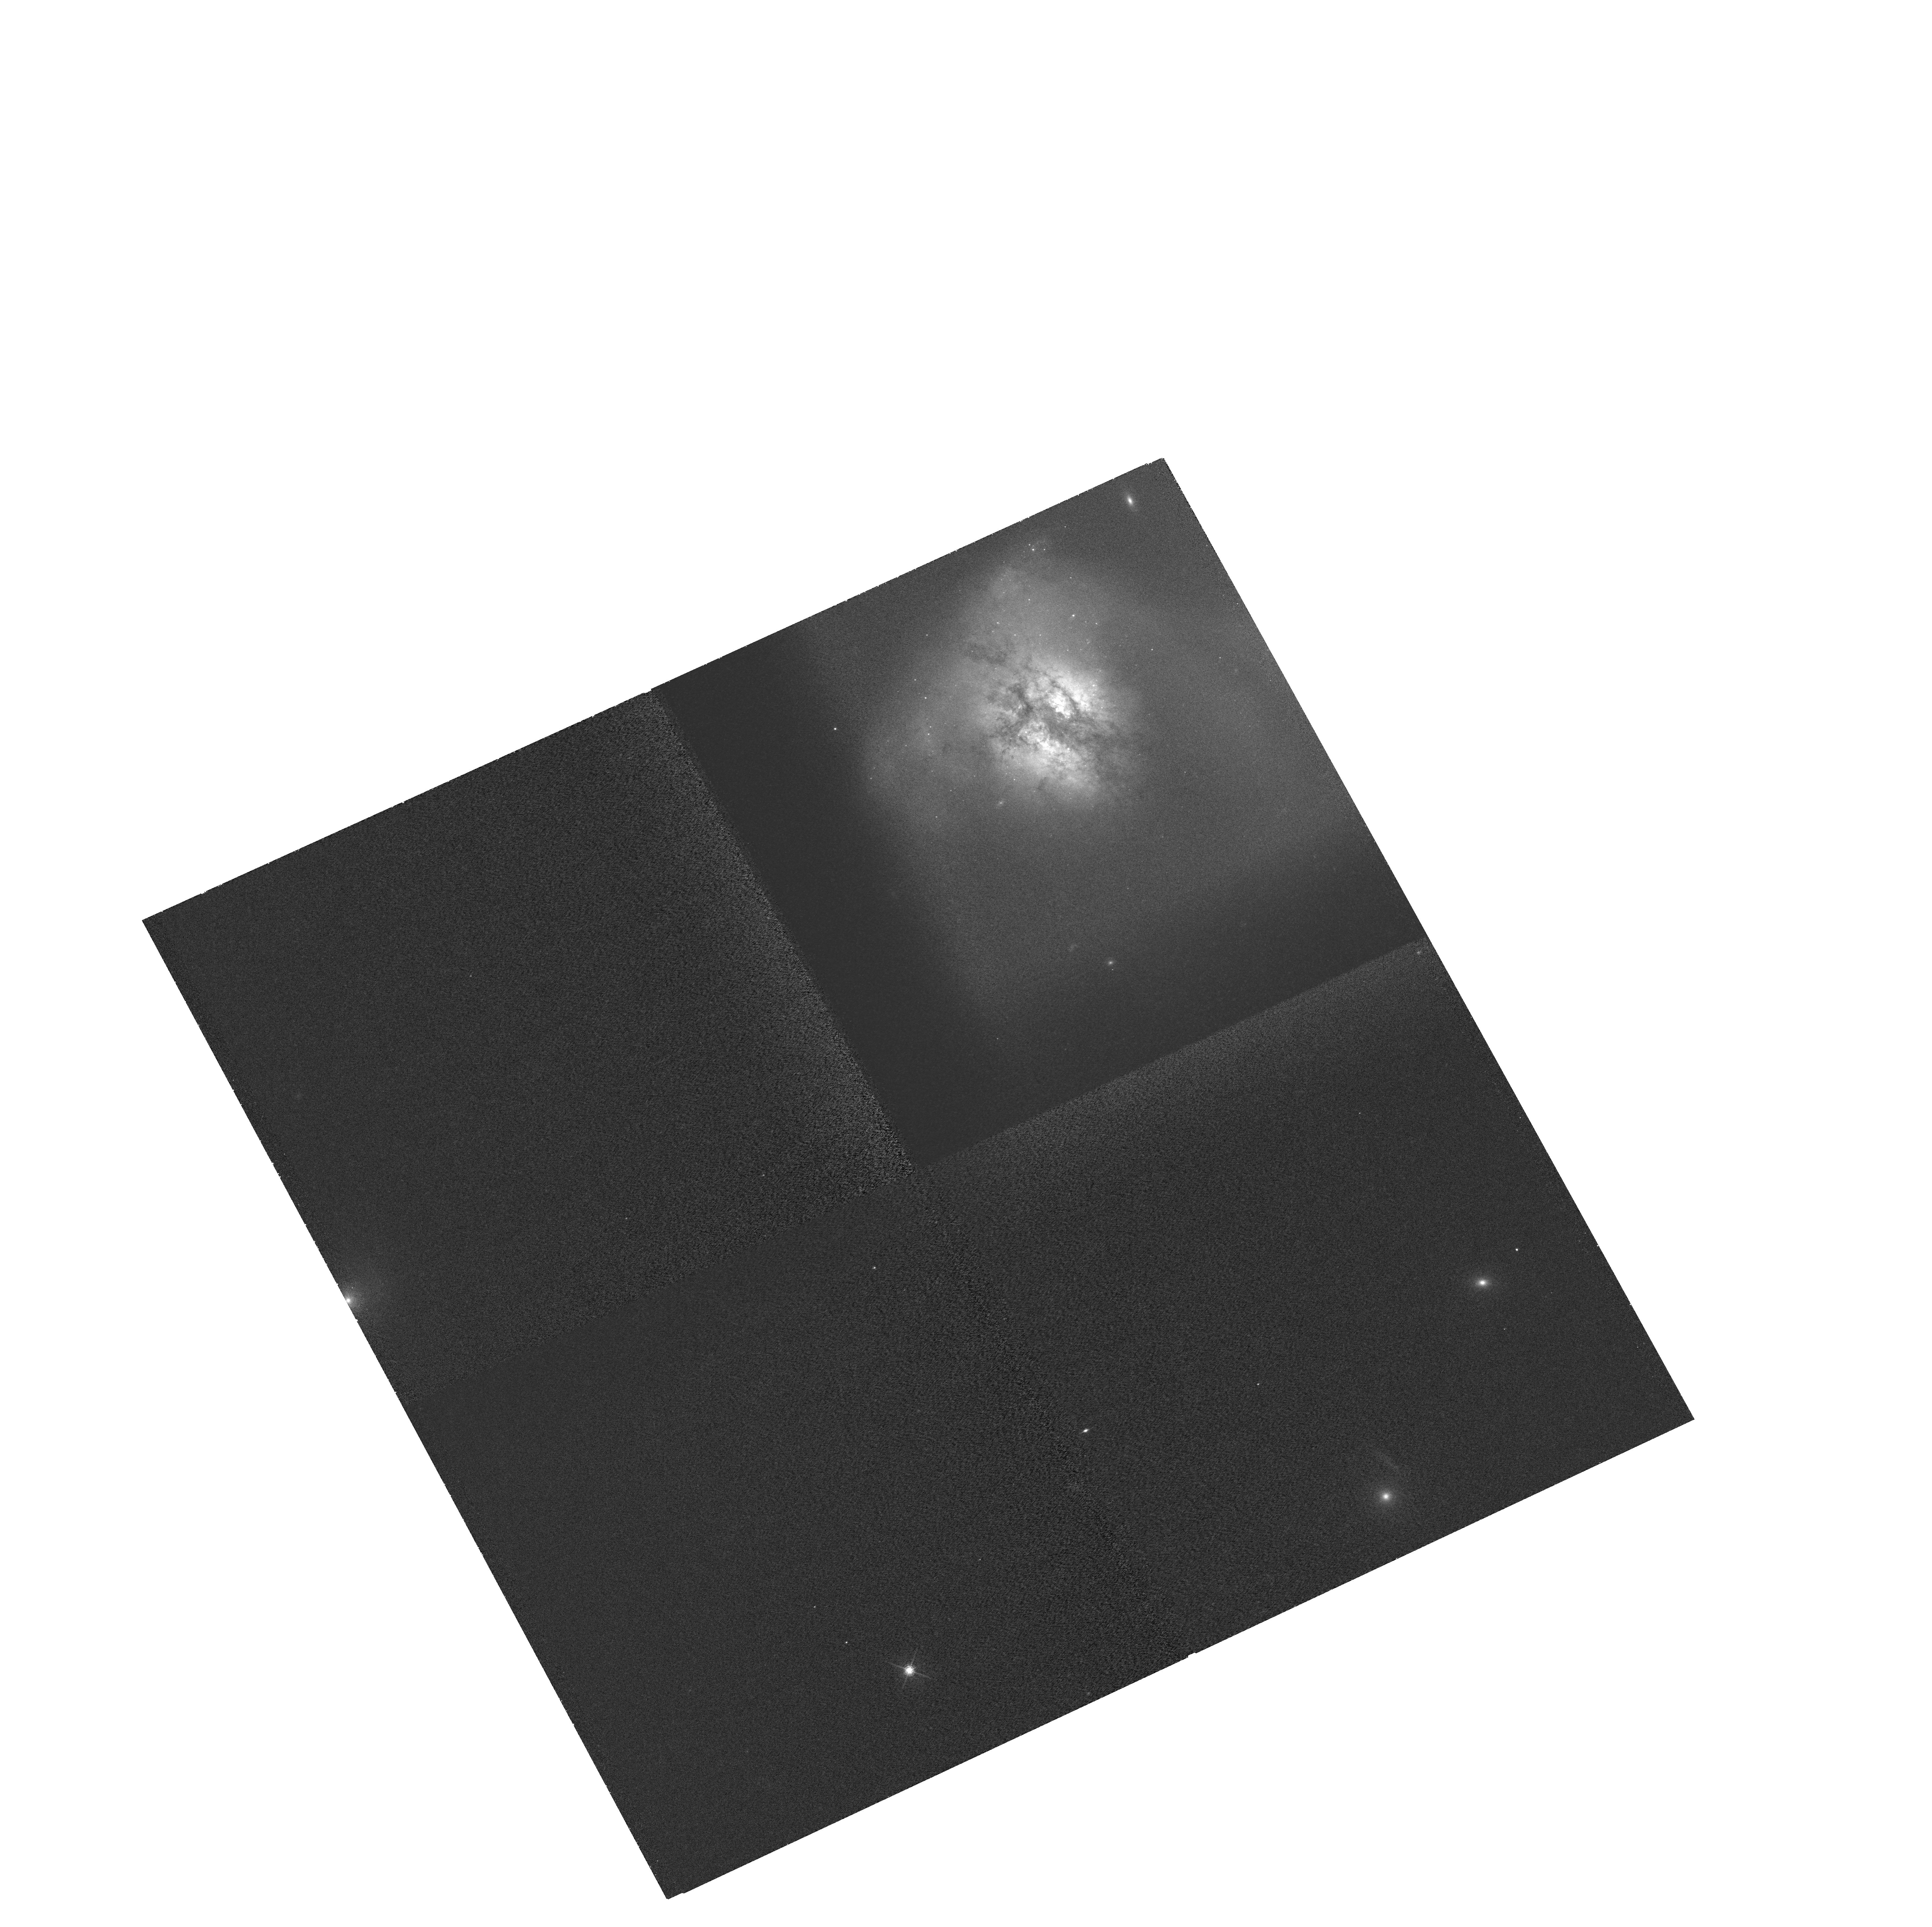
Target: ARP220. Instrument: WFC3/UVIS. Filter: FQ508N. Exposure: 2.1 h. Observation ID: hst_12552_02_wfc3_uvis_fq508n_ibsx02

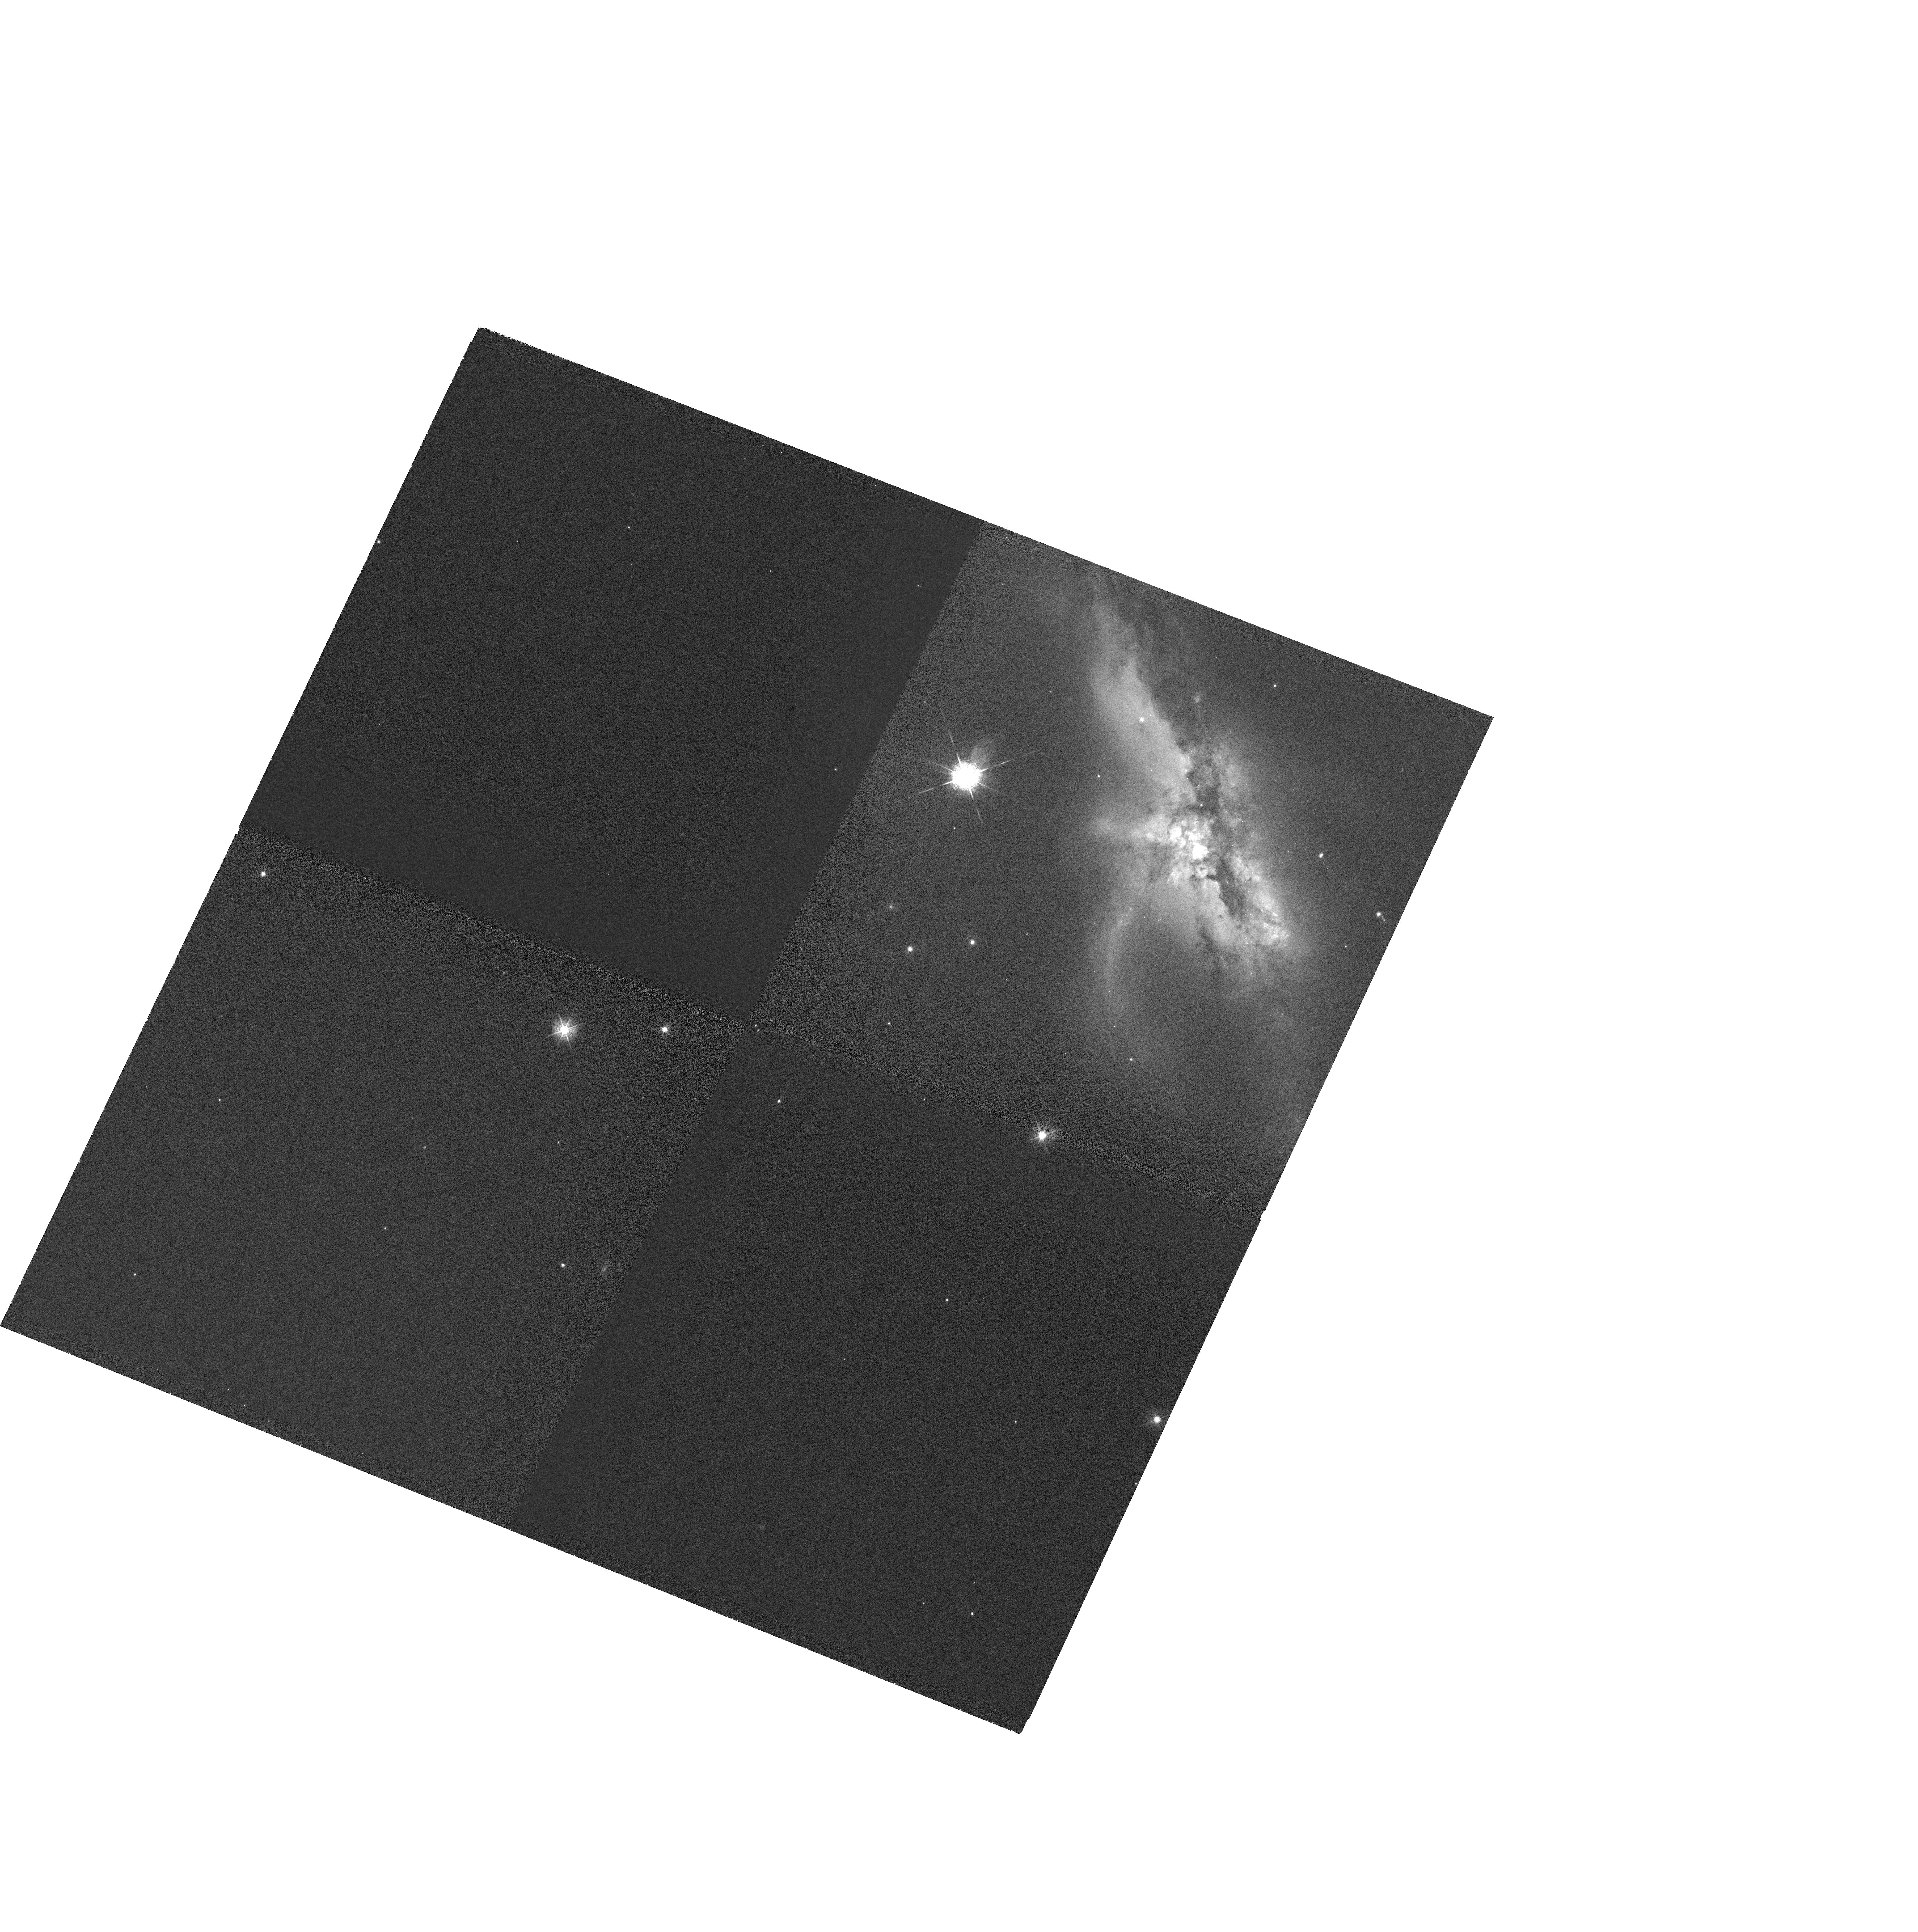
Target: NGC6240. Instrument: WFC3/UVIS. Filter: FQ387N. Exposure: 2.1 h. Observation ID: hst_12552_03_wfc3_uvis_fq492n_ibsx03

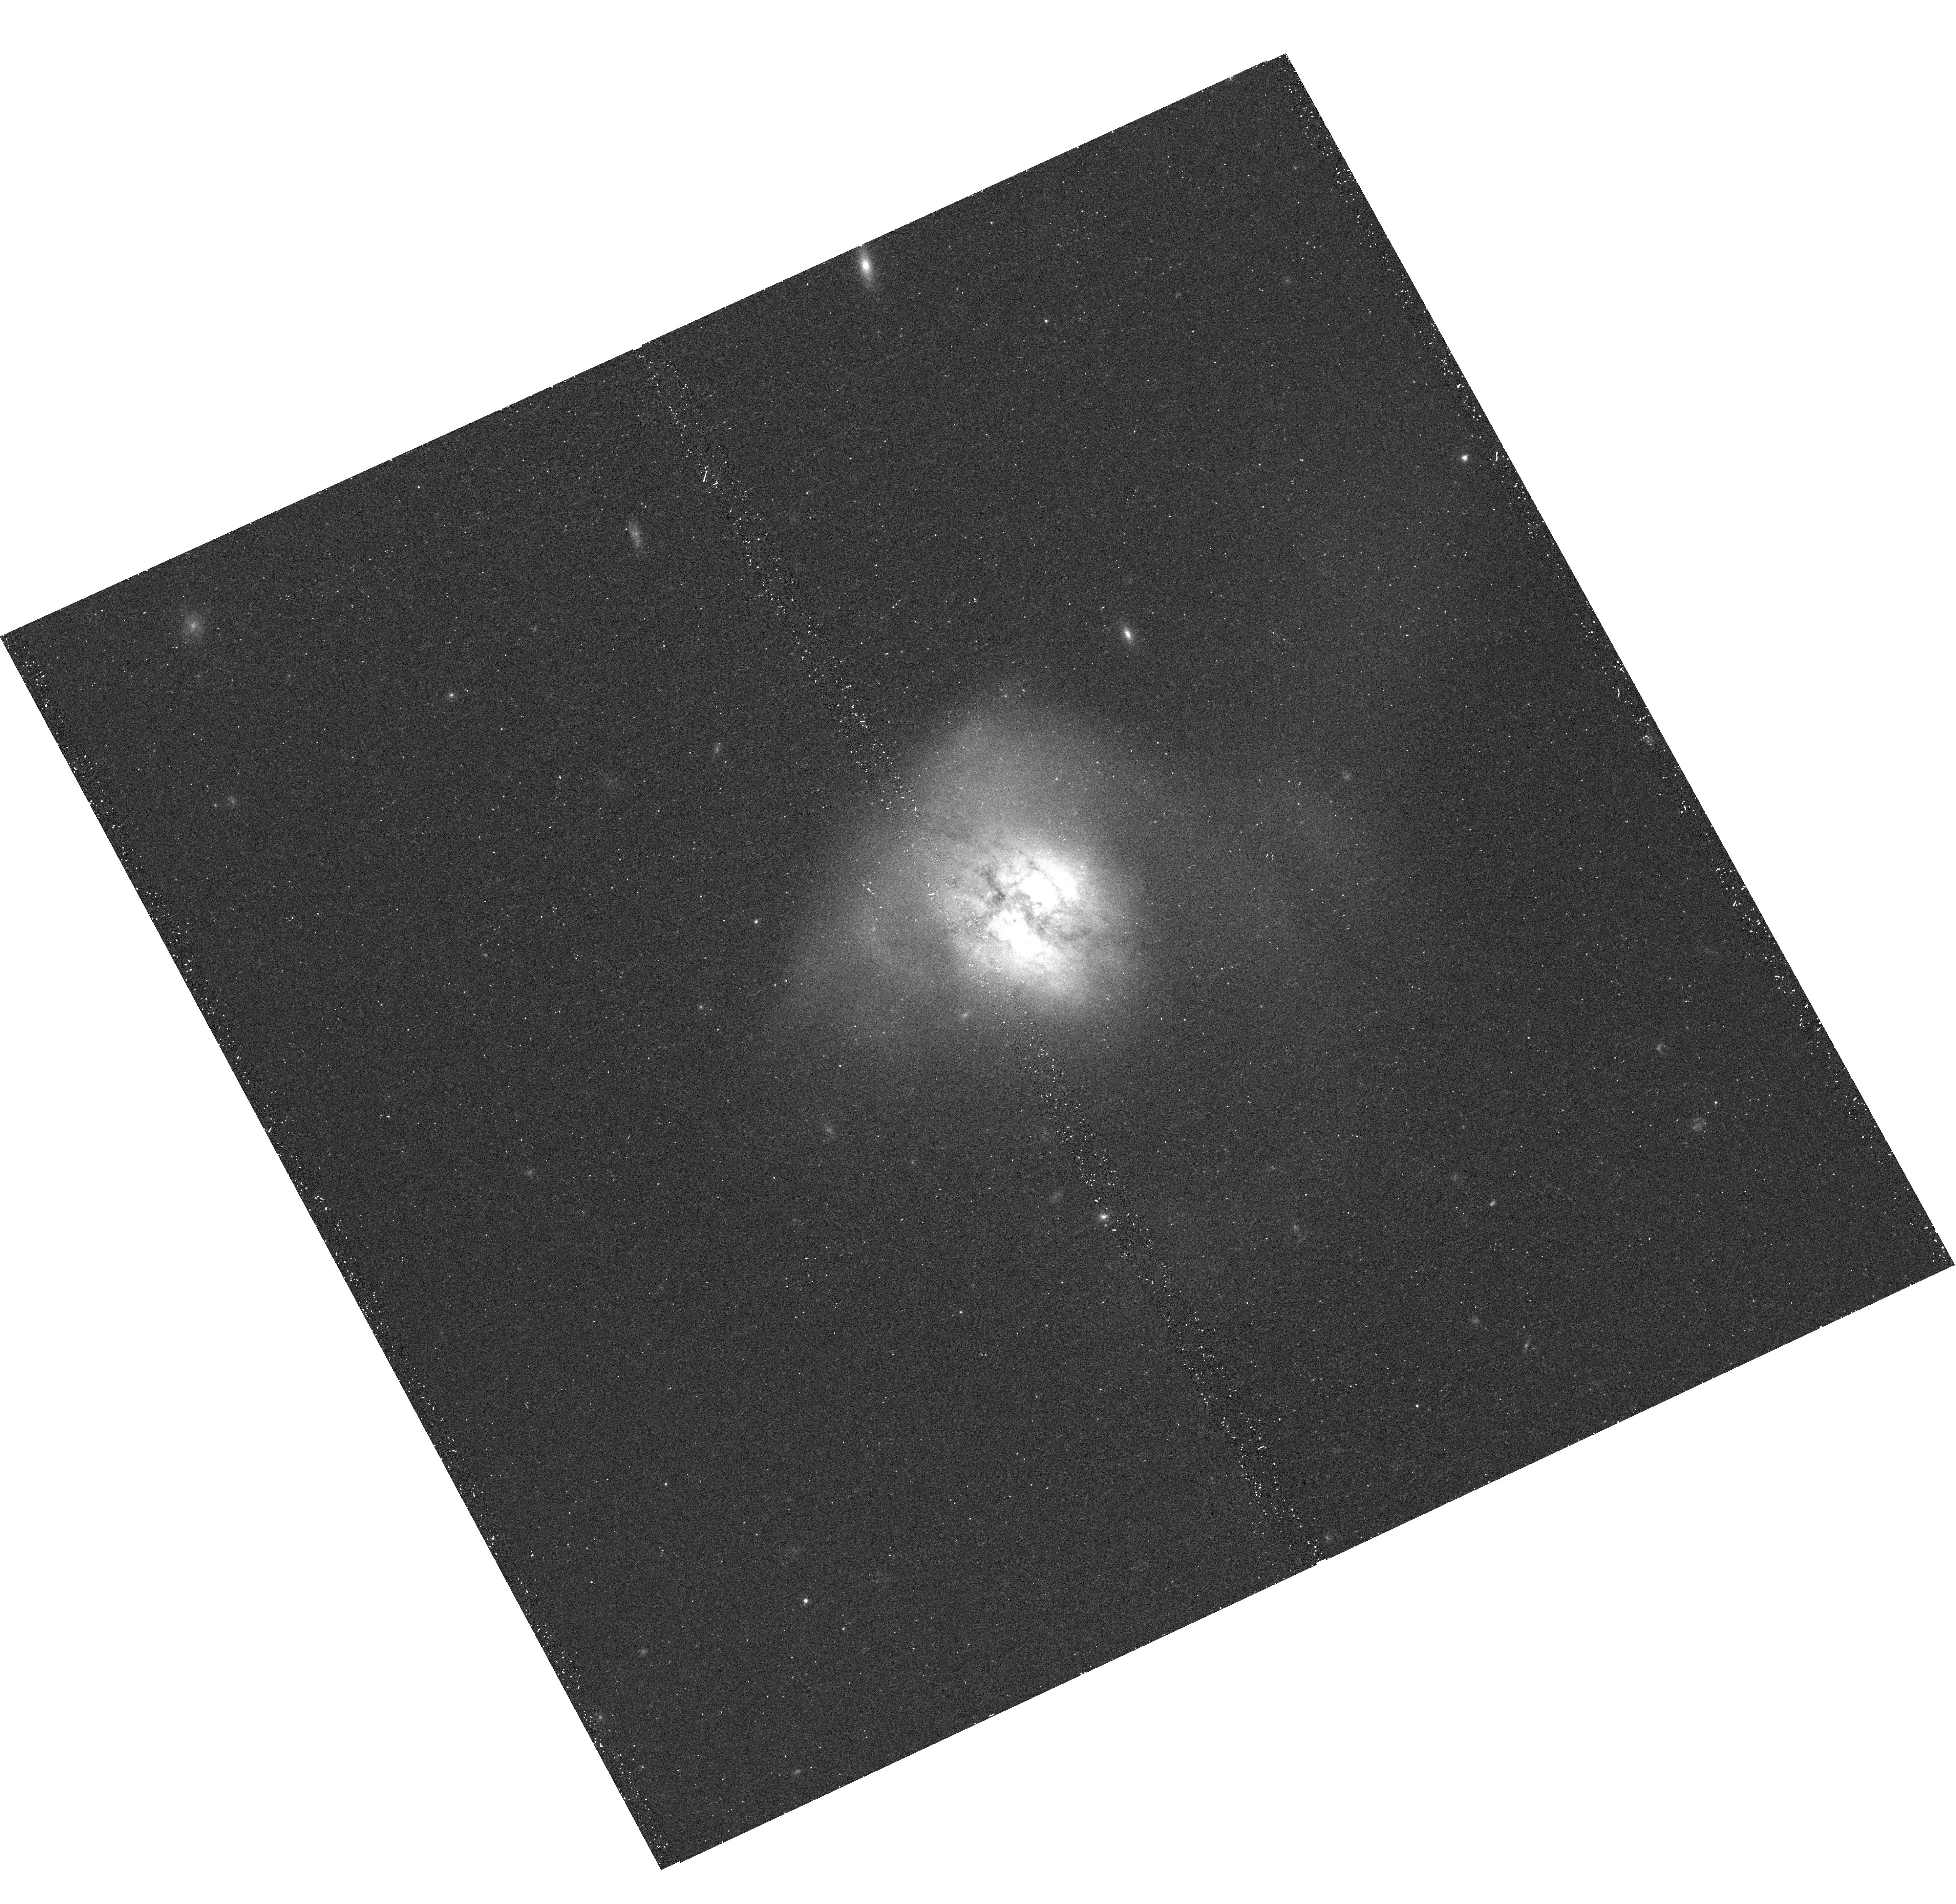
Target: ARP220. Instrument: WFC3/UVIS. Filter: F680N. Exposure: 18 min. Observation ID: hst_12552_02_wfc3_uvis_f680n_ibsx02

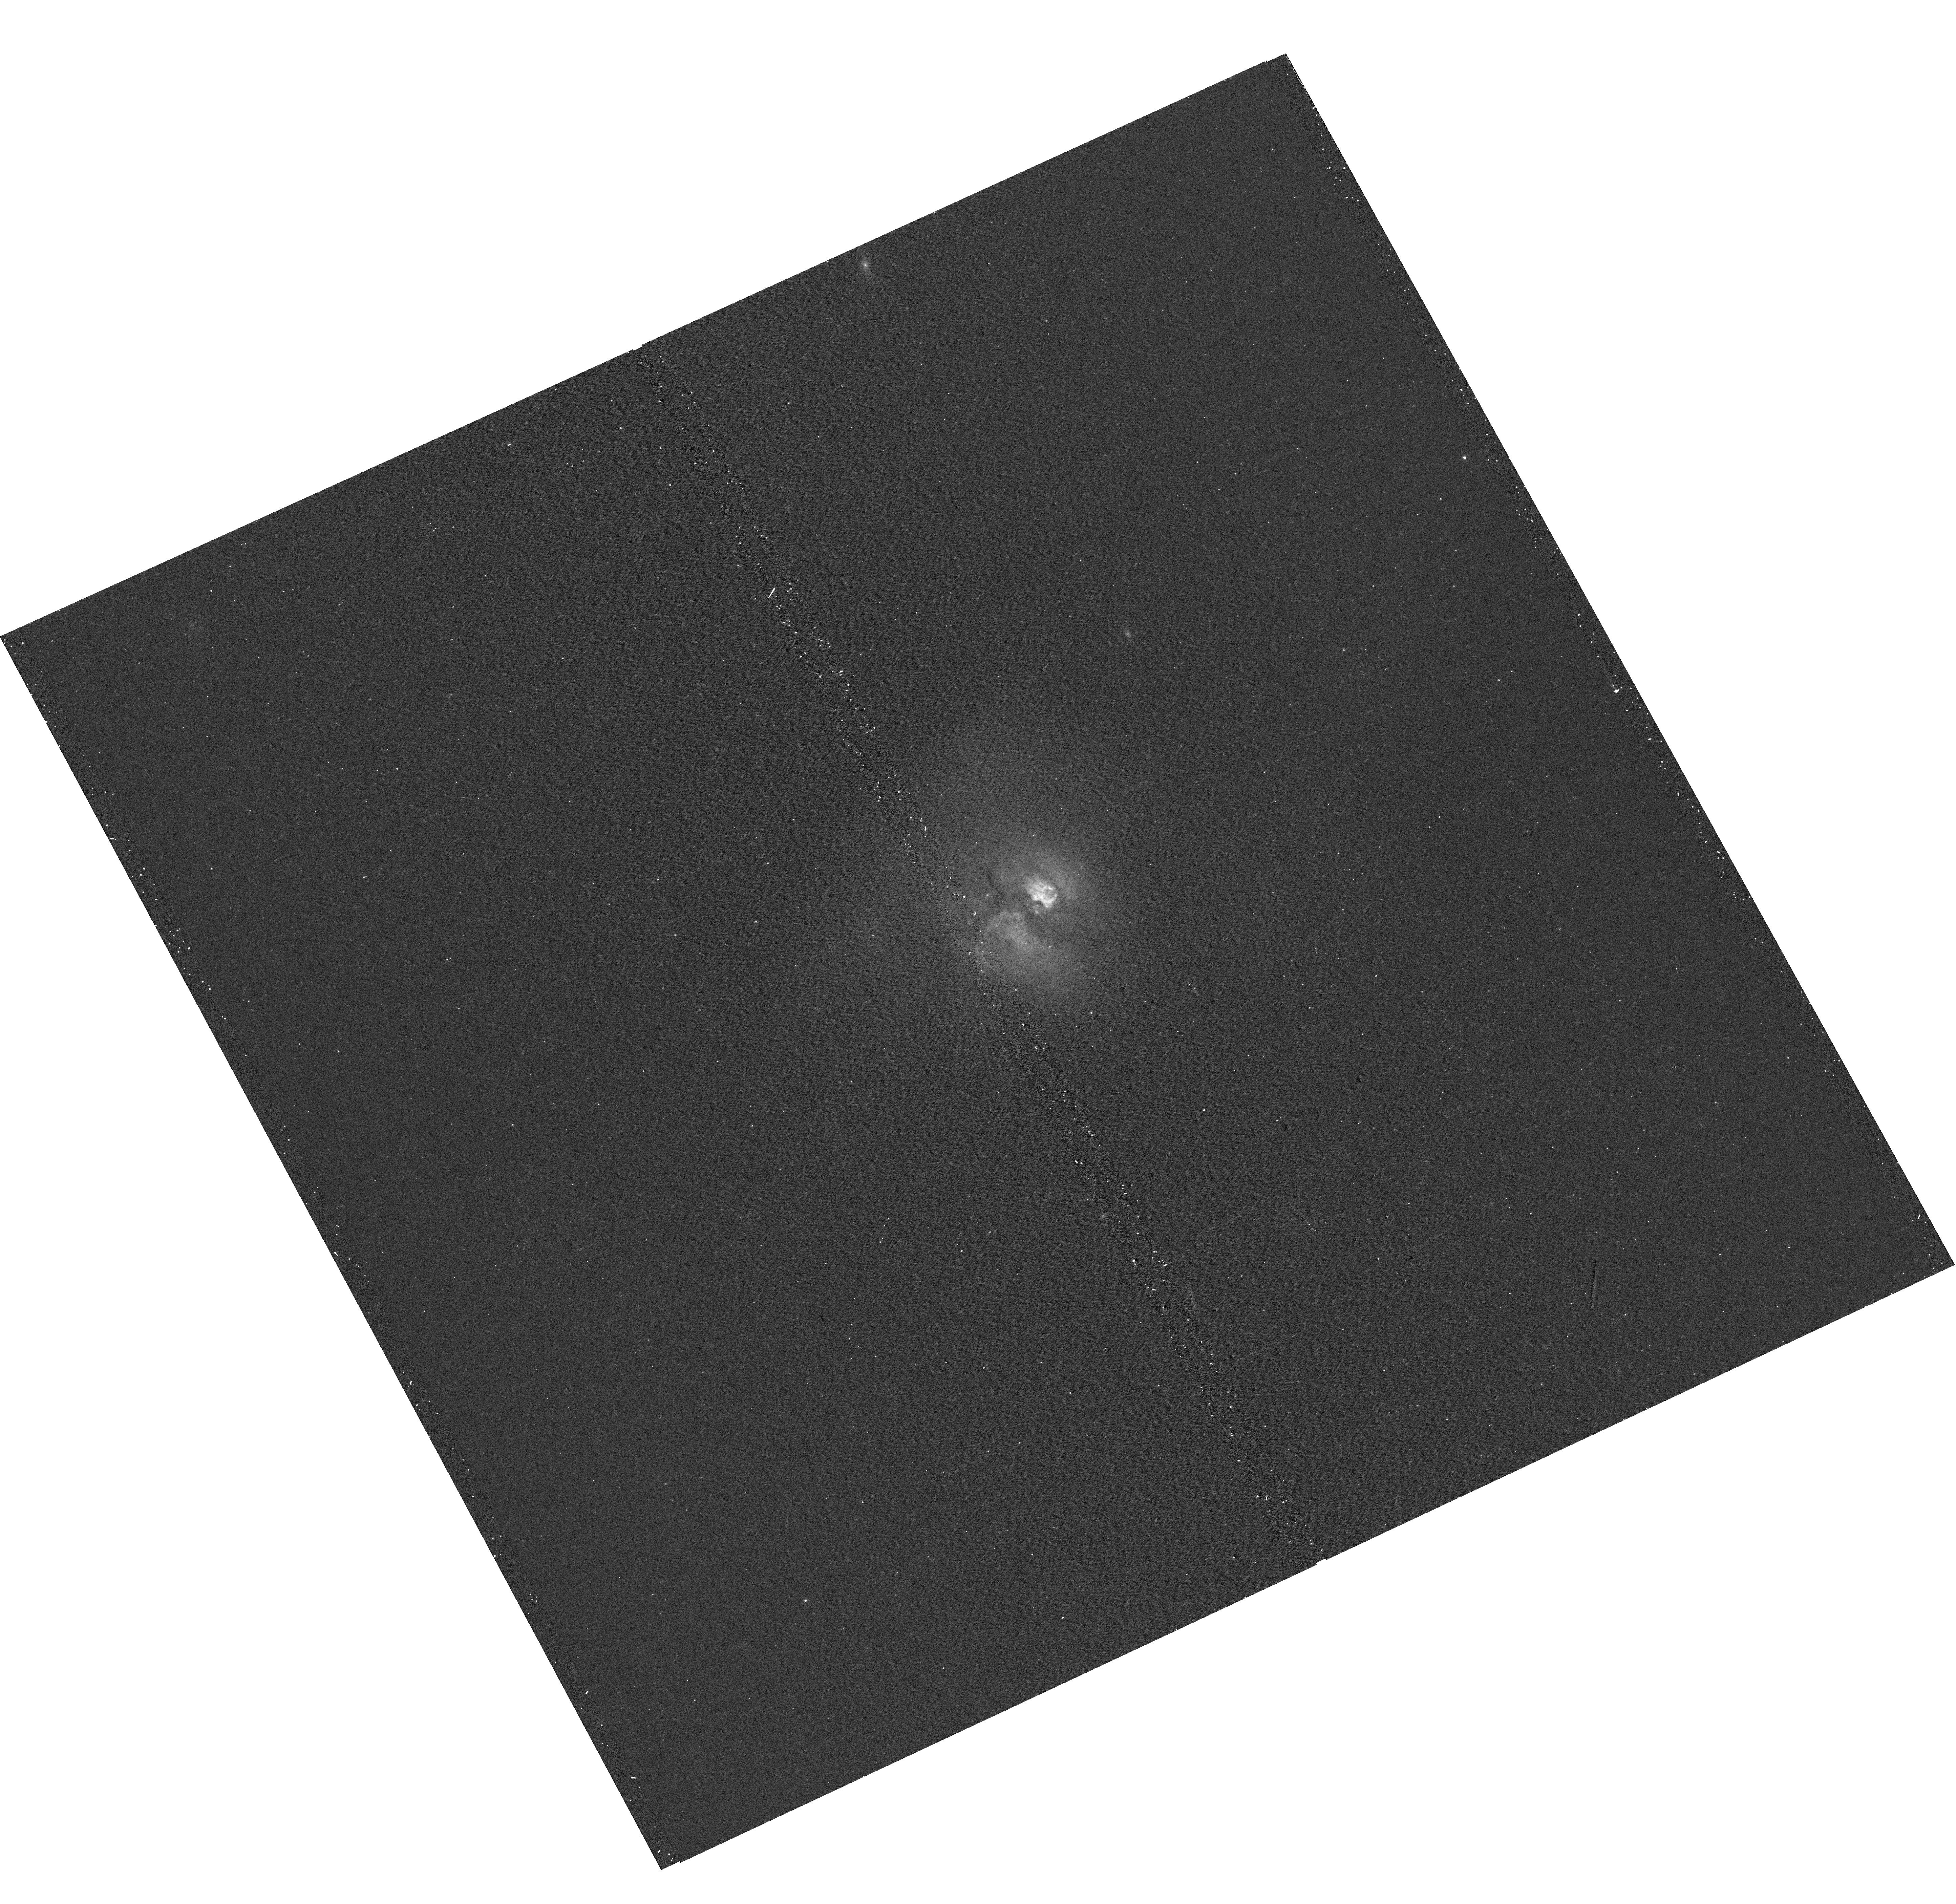
Target: ARP220. Instrument: WFC3/UVIS. Filter: F665N. Exposure: 7 min. Observation ID: hst_12552_02_wfc3_uvis_f665n_ibsx02

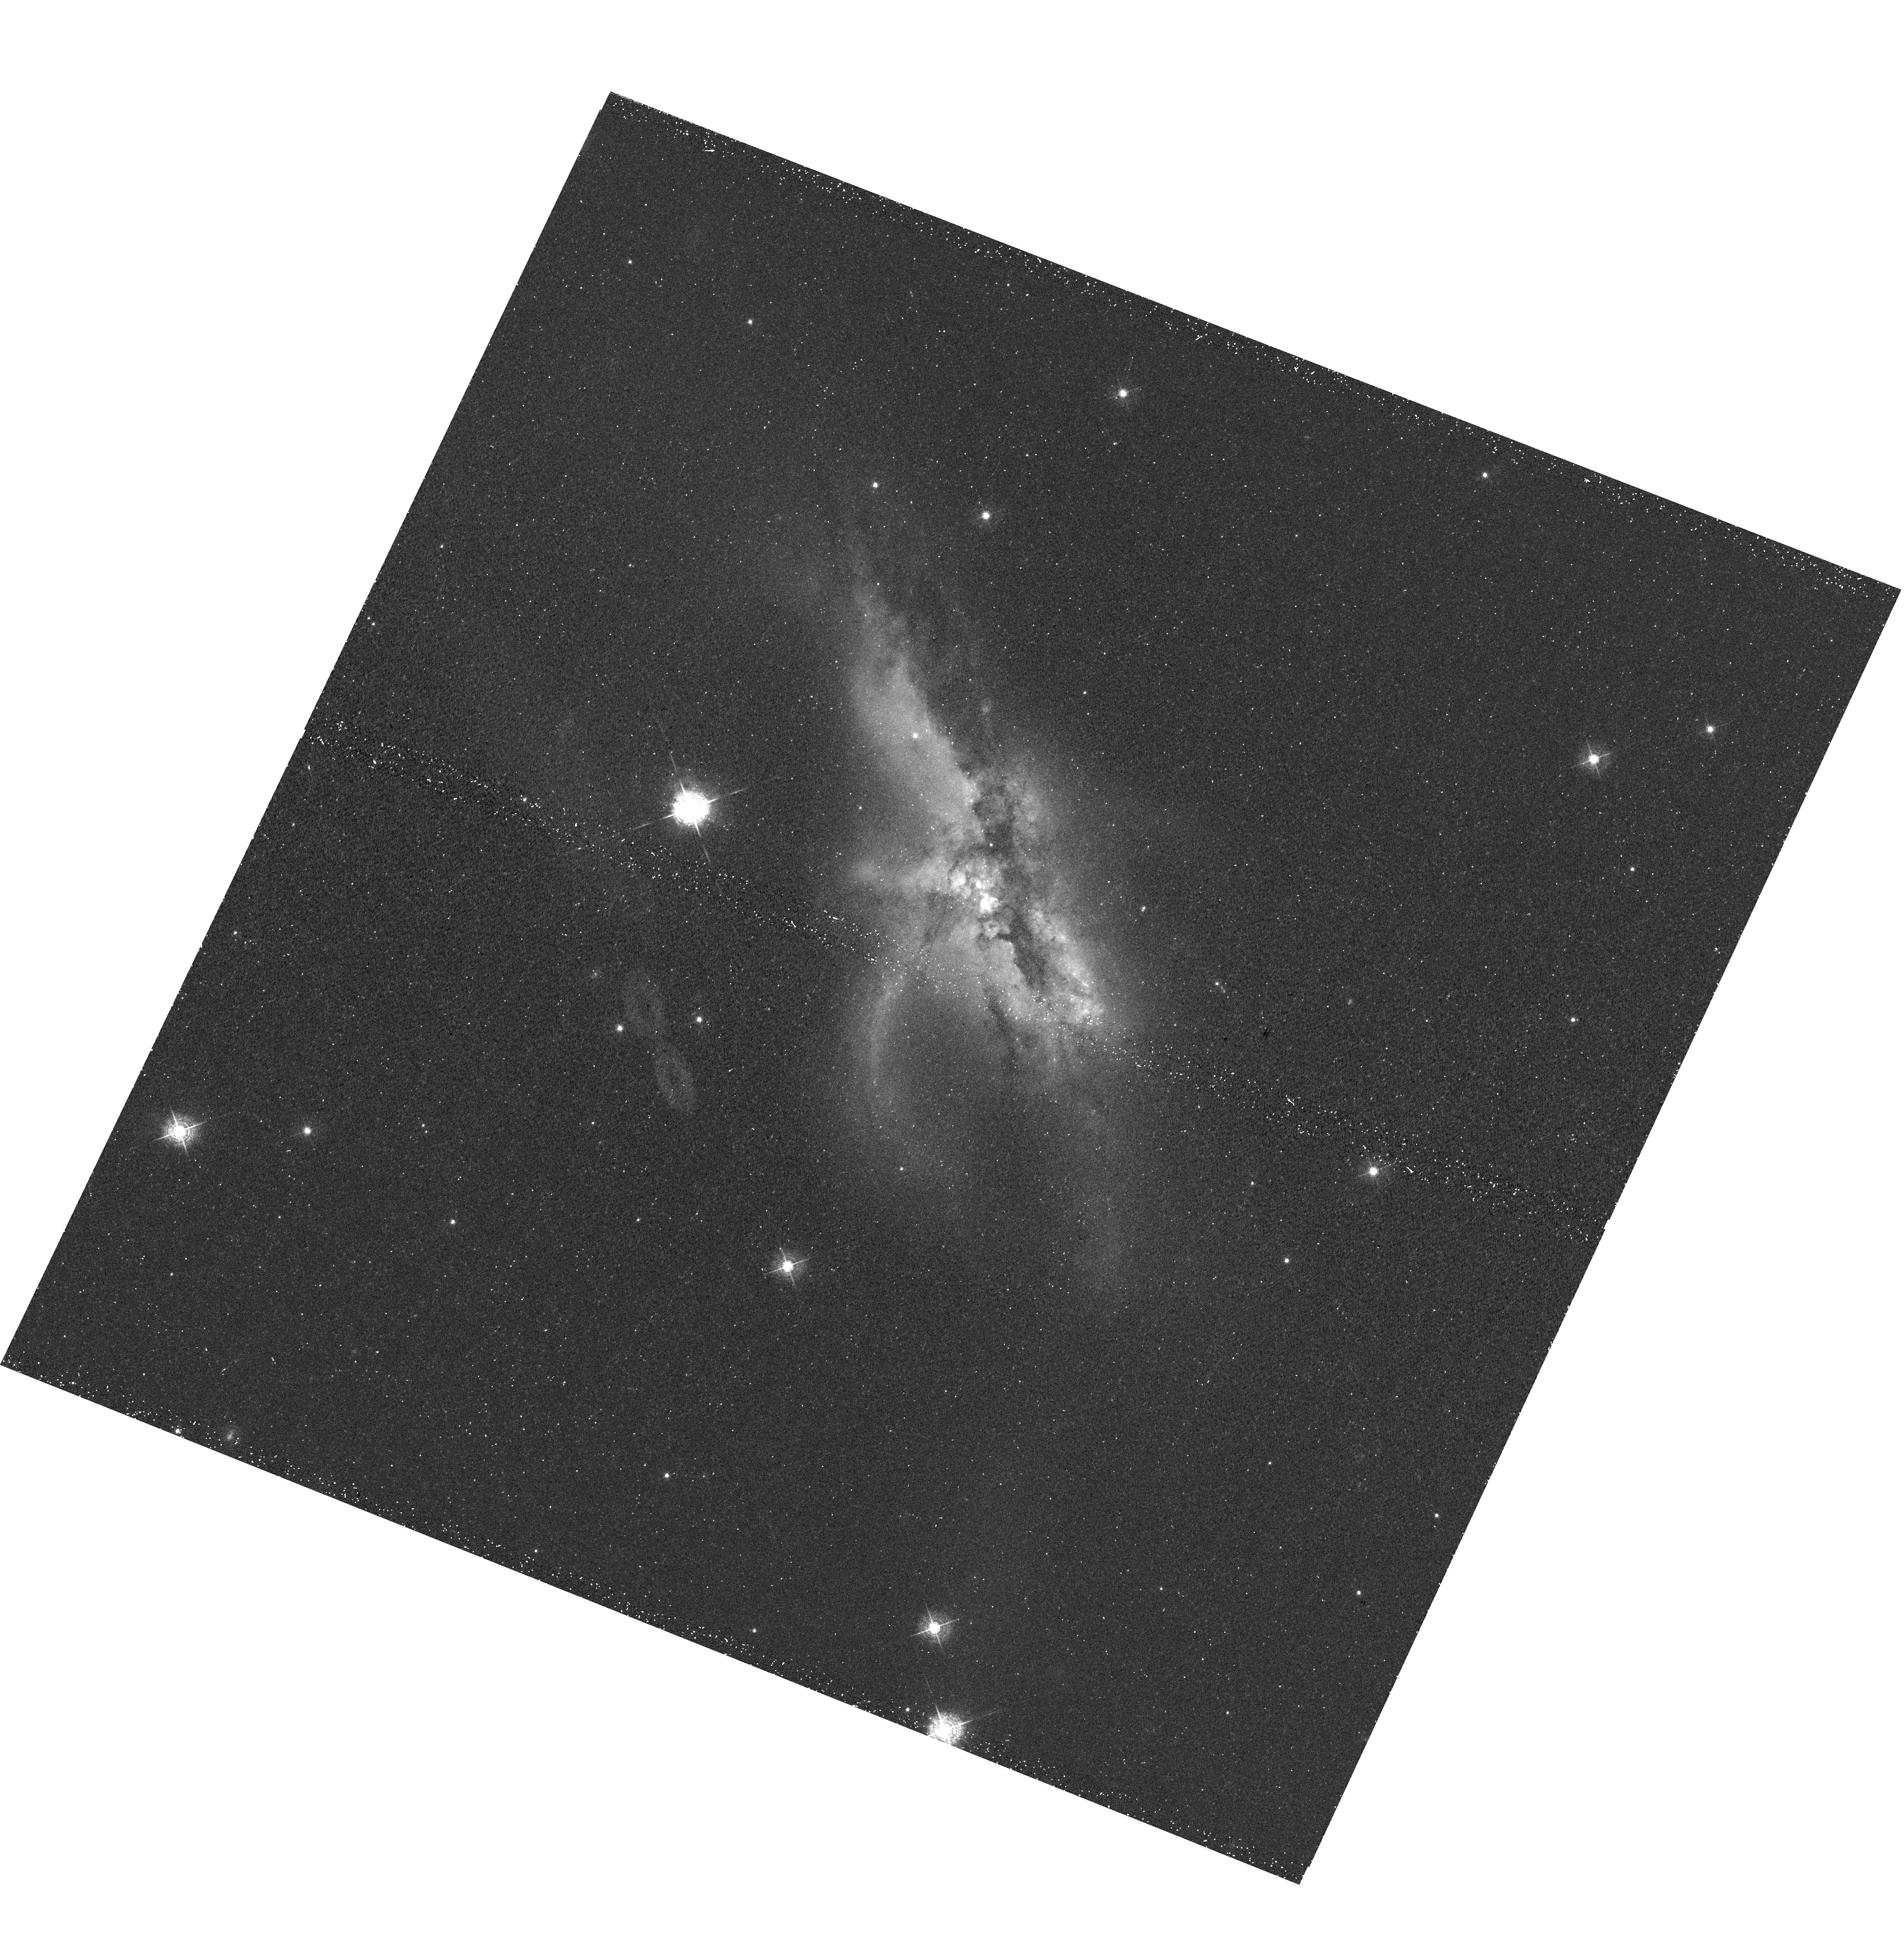
Target: NGC6240. Instrument: WFC3/UVIS. Filter: F467M. Exposure: 26 min. Observation ID: hst_12552_04_wfc3_uvis_f467m_ibsx04

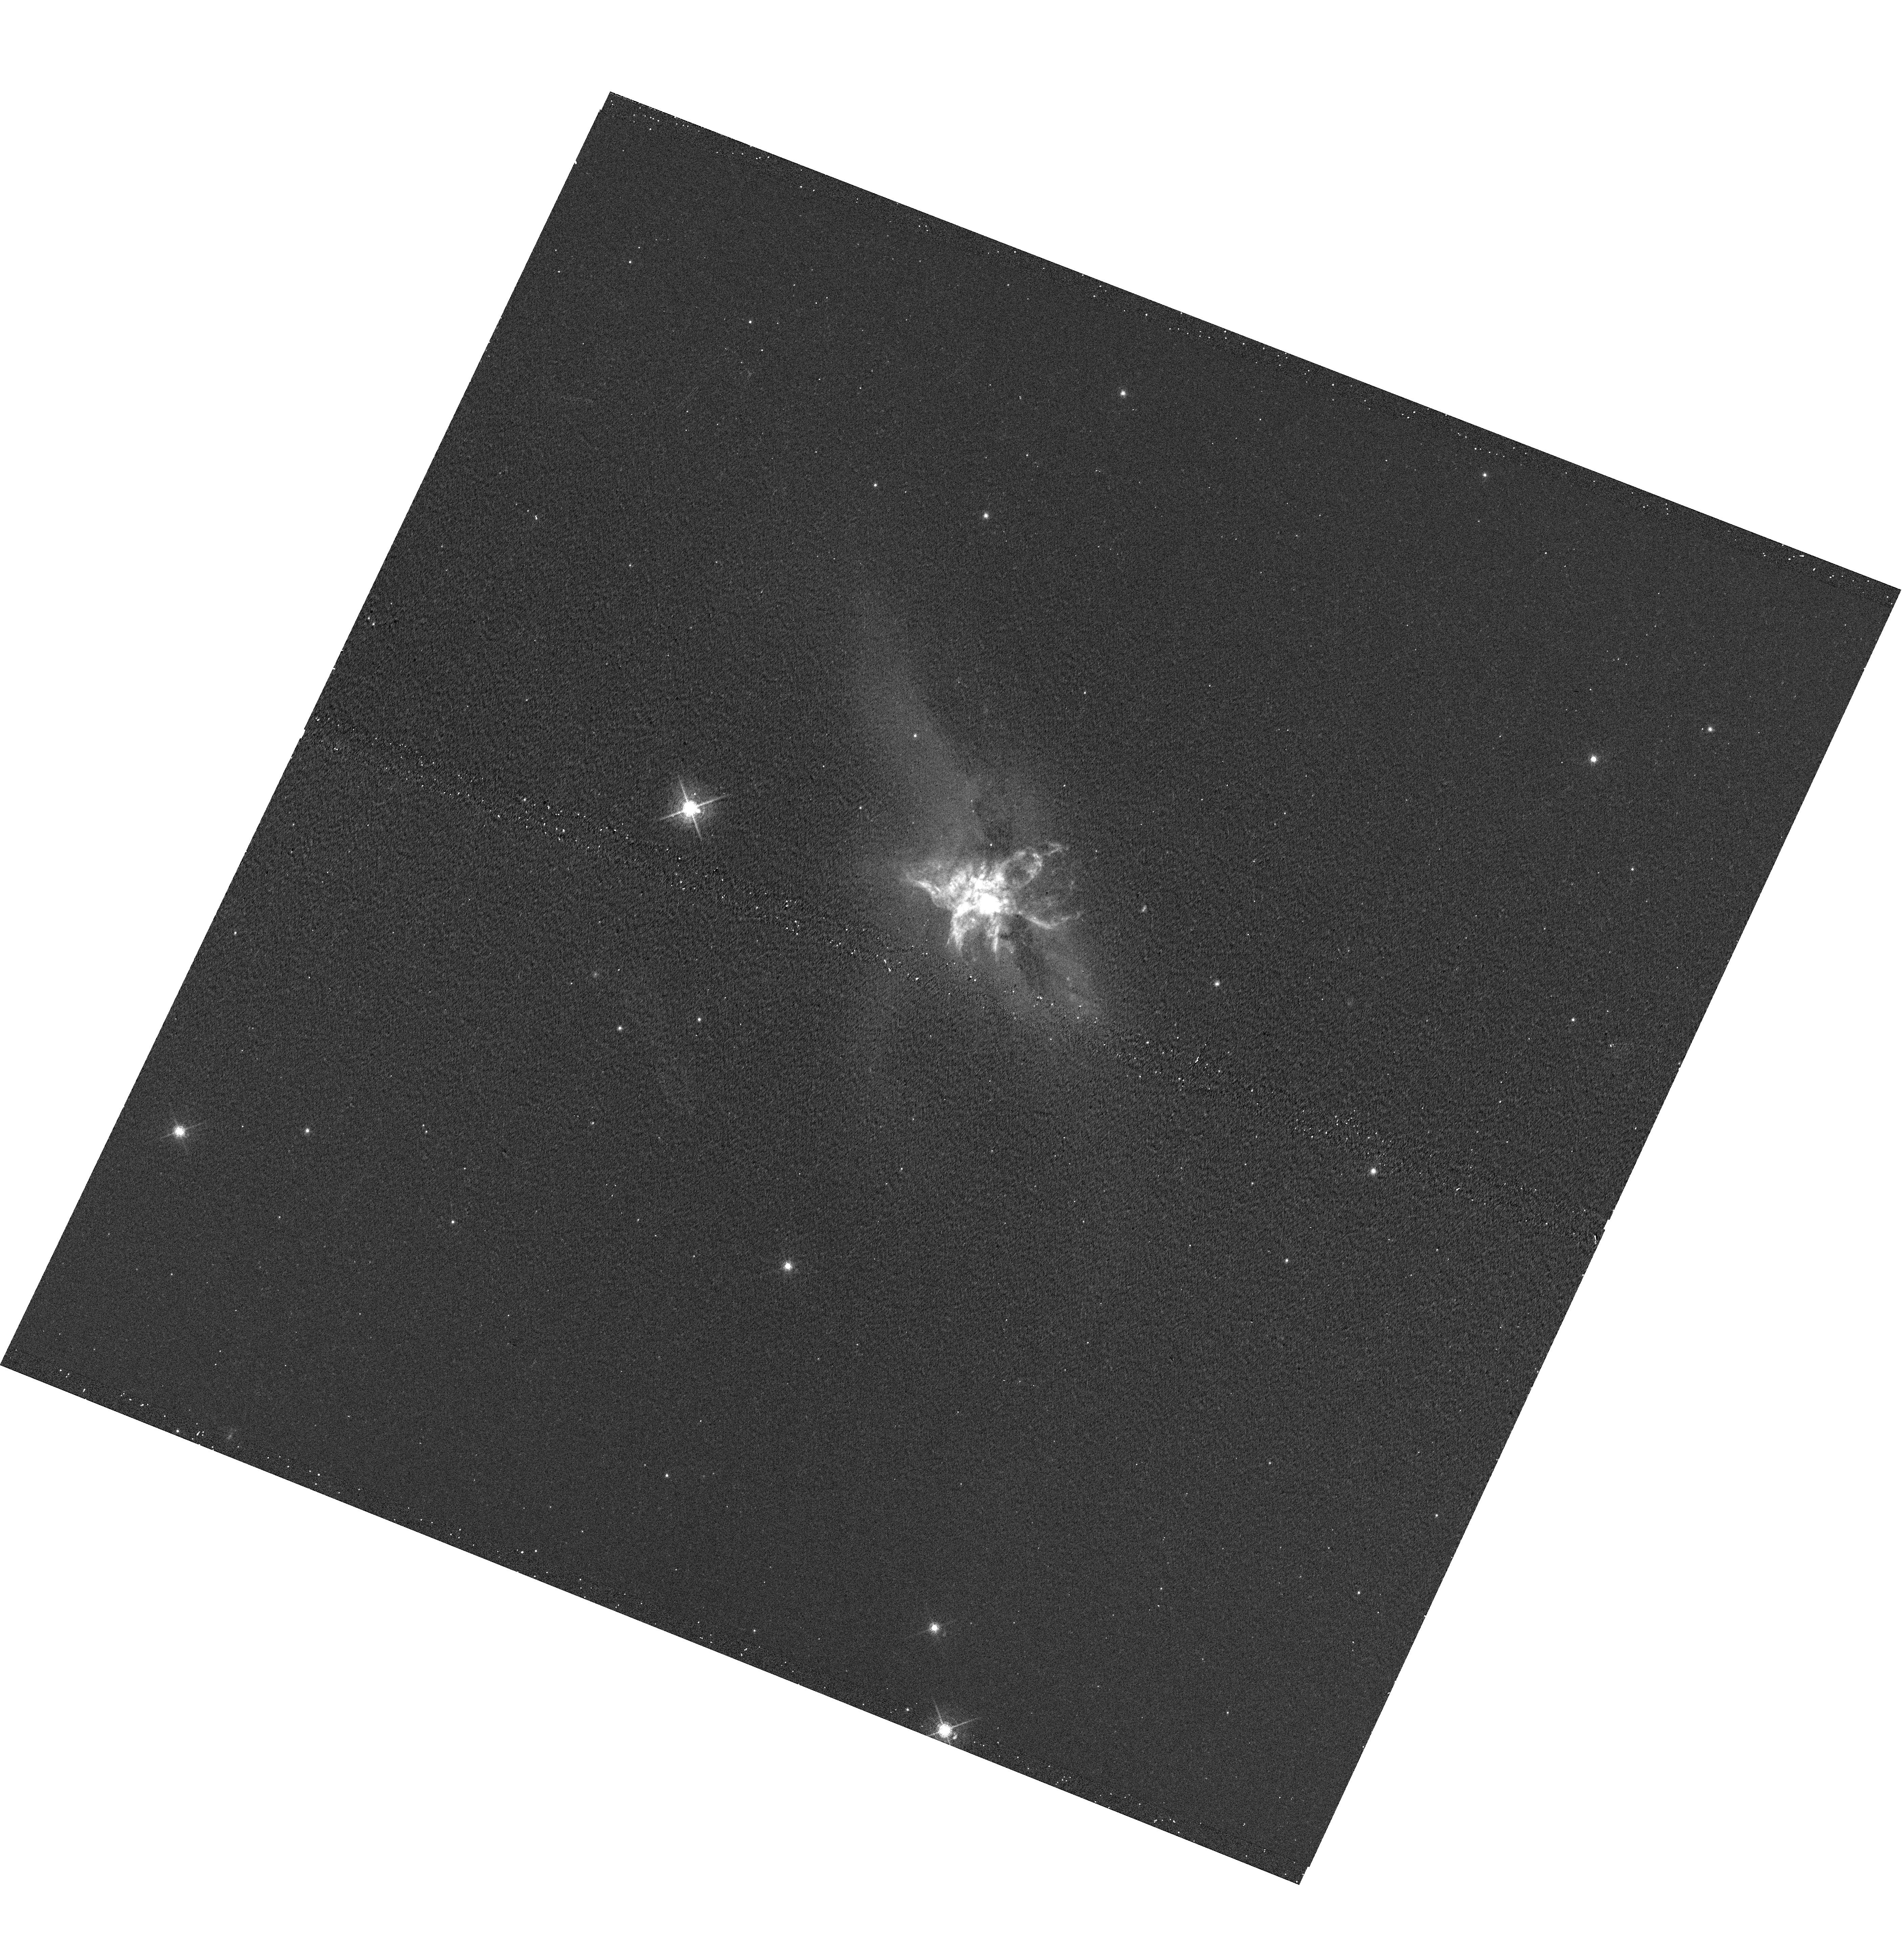
Target: NGC6240. Instrument: WFC3/UVIS. Filter: F673N. Exposure: 6 min. Observation ID: hst_12552_04_wfc3_uvis_f673n_ibsx04

Shock Energy in Merging Systems: The Elephant in the Room. (PI: Kewley, Lisa)

The relationship between shocks, star formation and the evolution of merging galaxies is not well understood. We are now poised to gain major insight in this area, thanks to the high resolution narrow-band imaging capabilities of WFC3 and recent major advances in theoretical shock and and photoionization models. Shocks and star formation in merging galaxies are regulated by fundamental physical properties of the ISM such as dust, gas density, ionized gas structure, and the presence of galactic winds and outflows. We aim to uncover the relationship between shocks, galactic winds, and the fundamental ISM properties in two famous mergers NGC 6240 and Arp 220. These two galaxies are currently transitioning from disk galaxies into spheroids and they are close enough to achieve the spatial scales required to resolve individual supernova remnants with WFC3 imaging. We propose to image NGC 6240 and Arp 220 in key shock and photoionization sensitive diagnostic lines [OII], [OIII], H-beta, [NII]+H-alpha, [SII], and (where possible) [OI] to (1) resolve the source of the ionizing radiation field (shocks versus photoionization by hot stars) at spatial scales of 25-35 pc, and (2) map the distribution of the star formation and ionized gas to search for links with merger-driven shocks and large-scale gas flows.